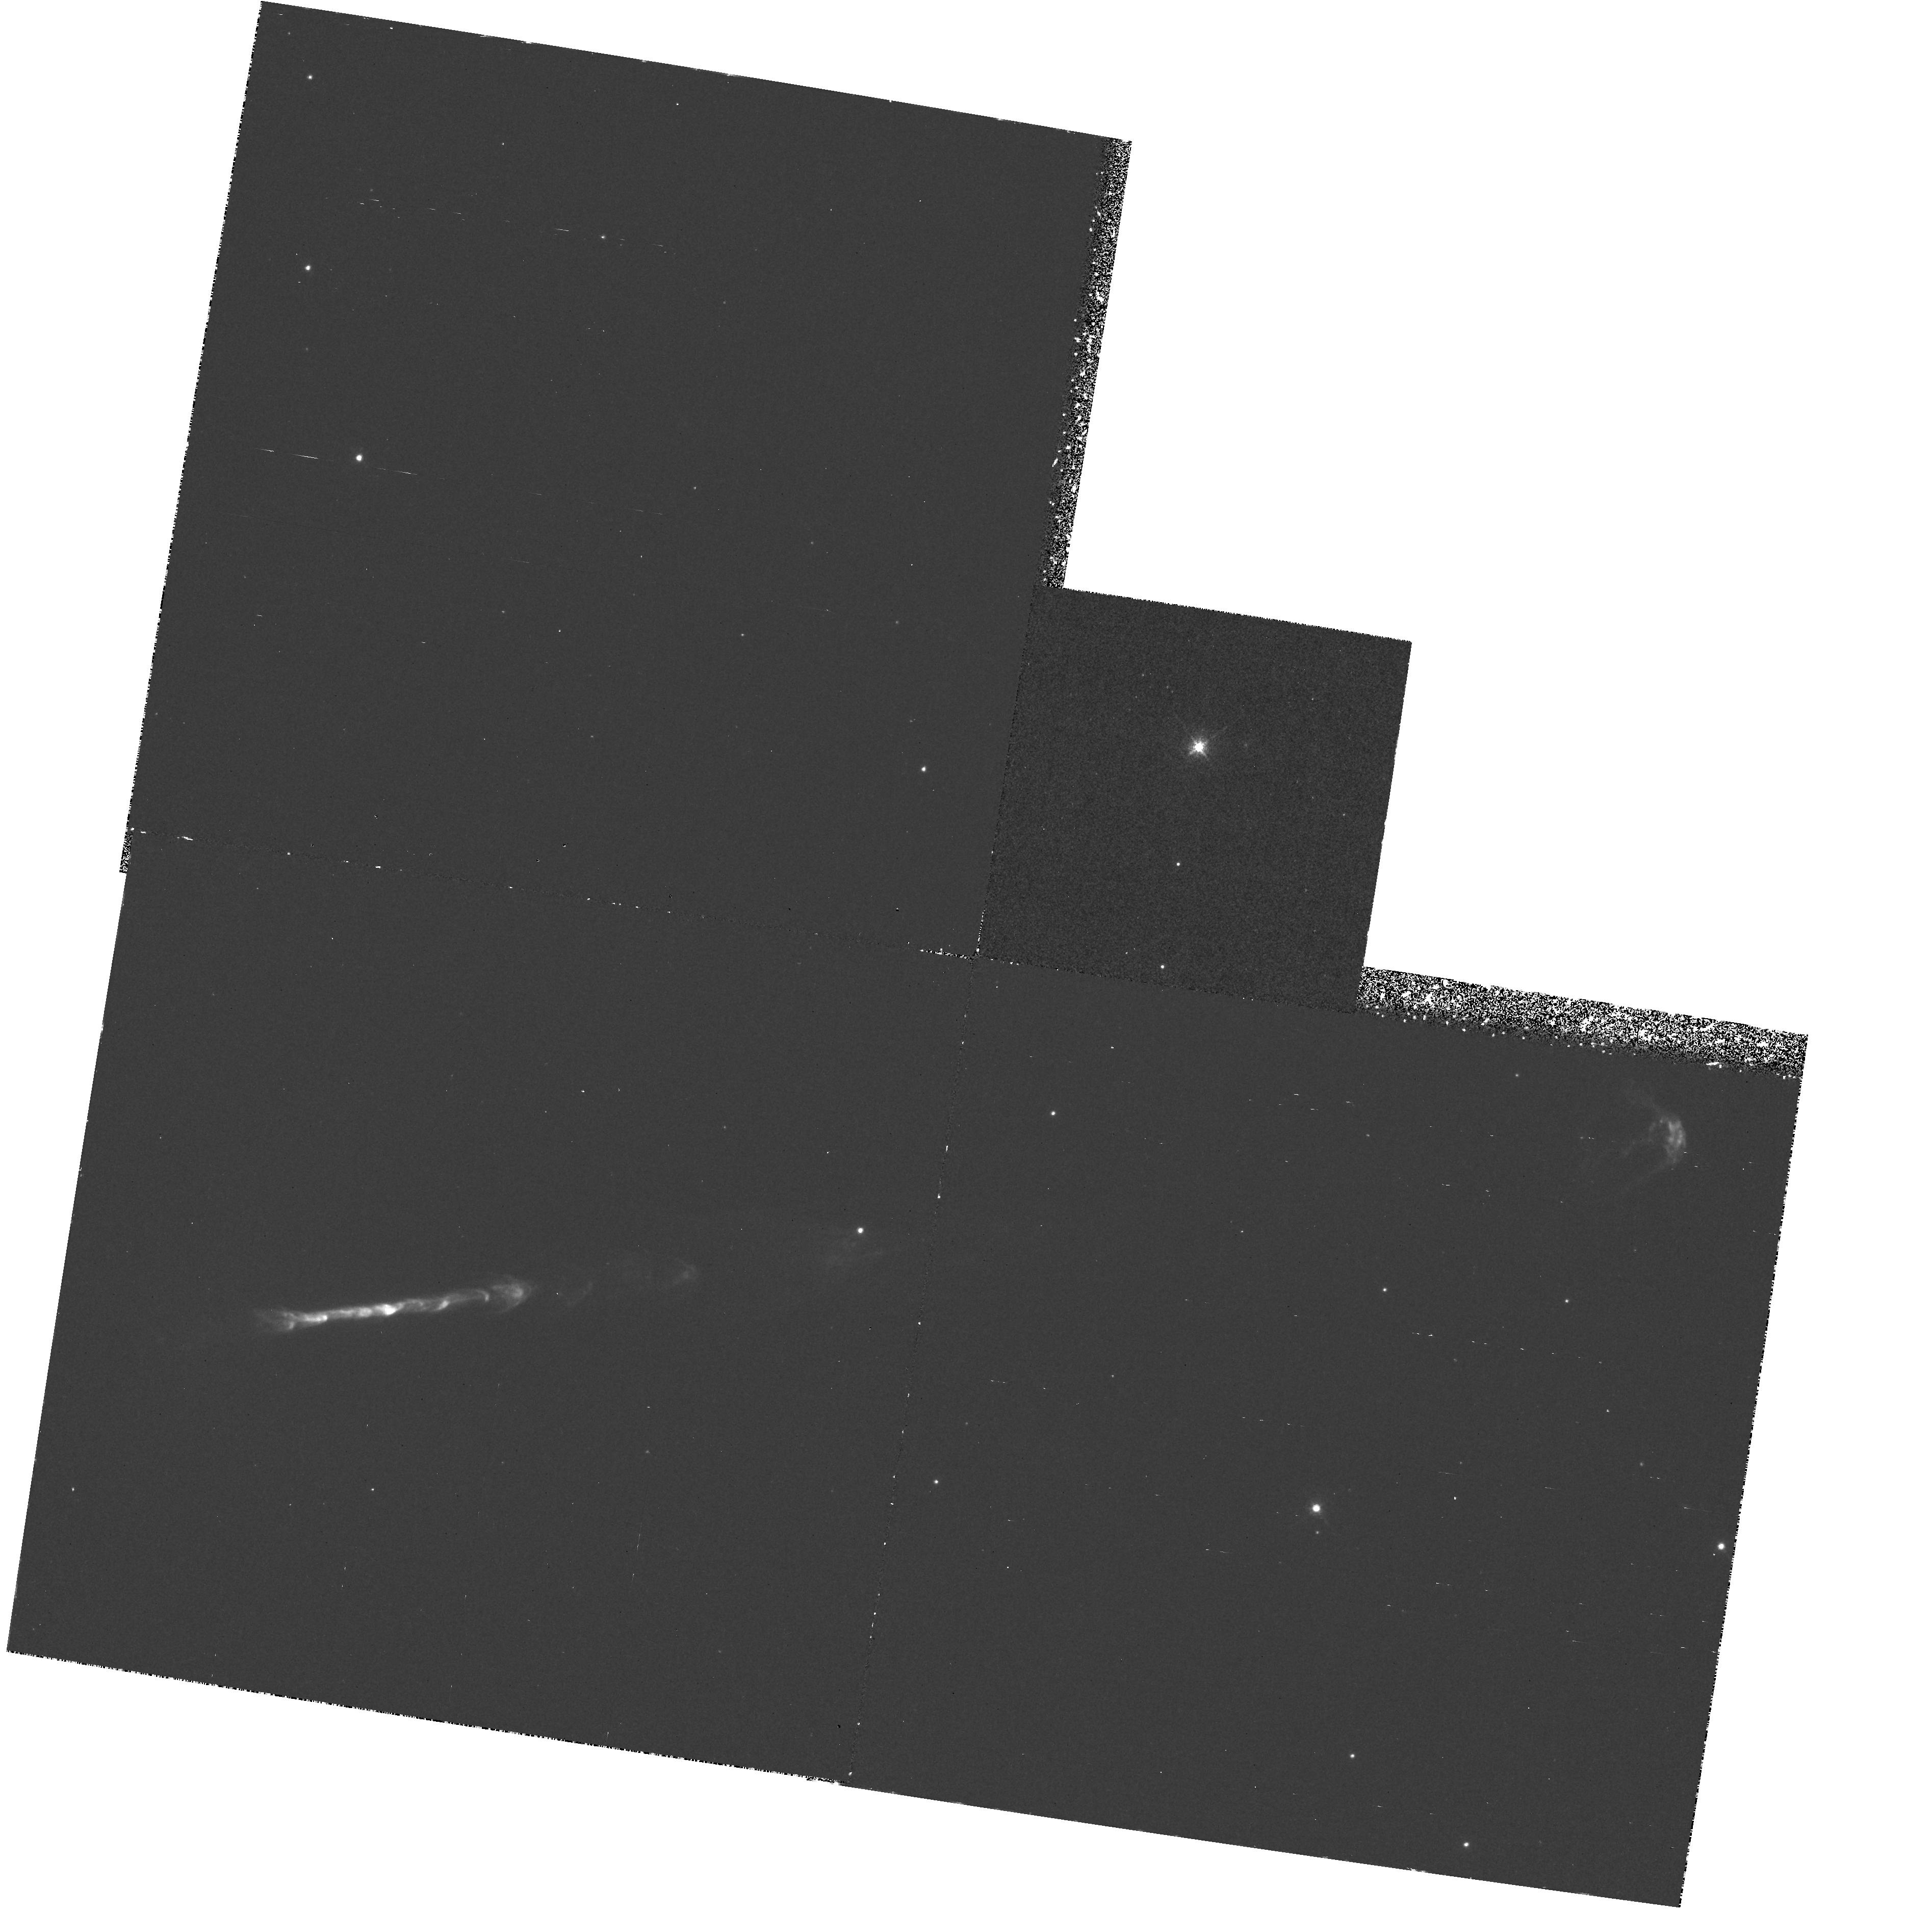
Target: HH111. Instrument: WFPC2/PC. Filter: F673N. Exposure: 1.9 h. Observation ID: hst_5504_02_wfpc2_pc_f673n_u27m02

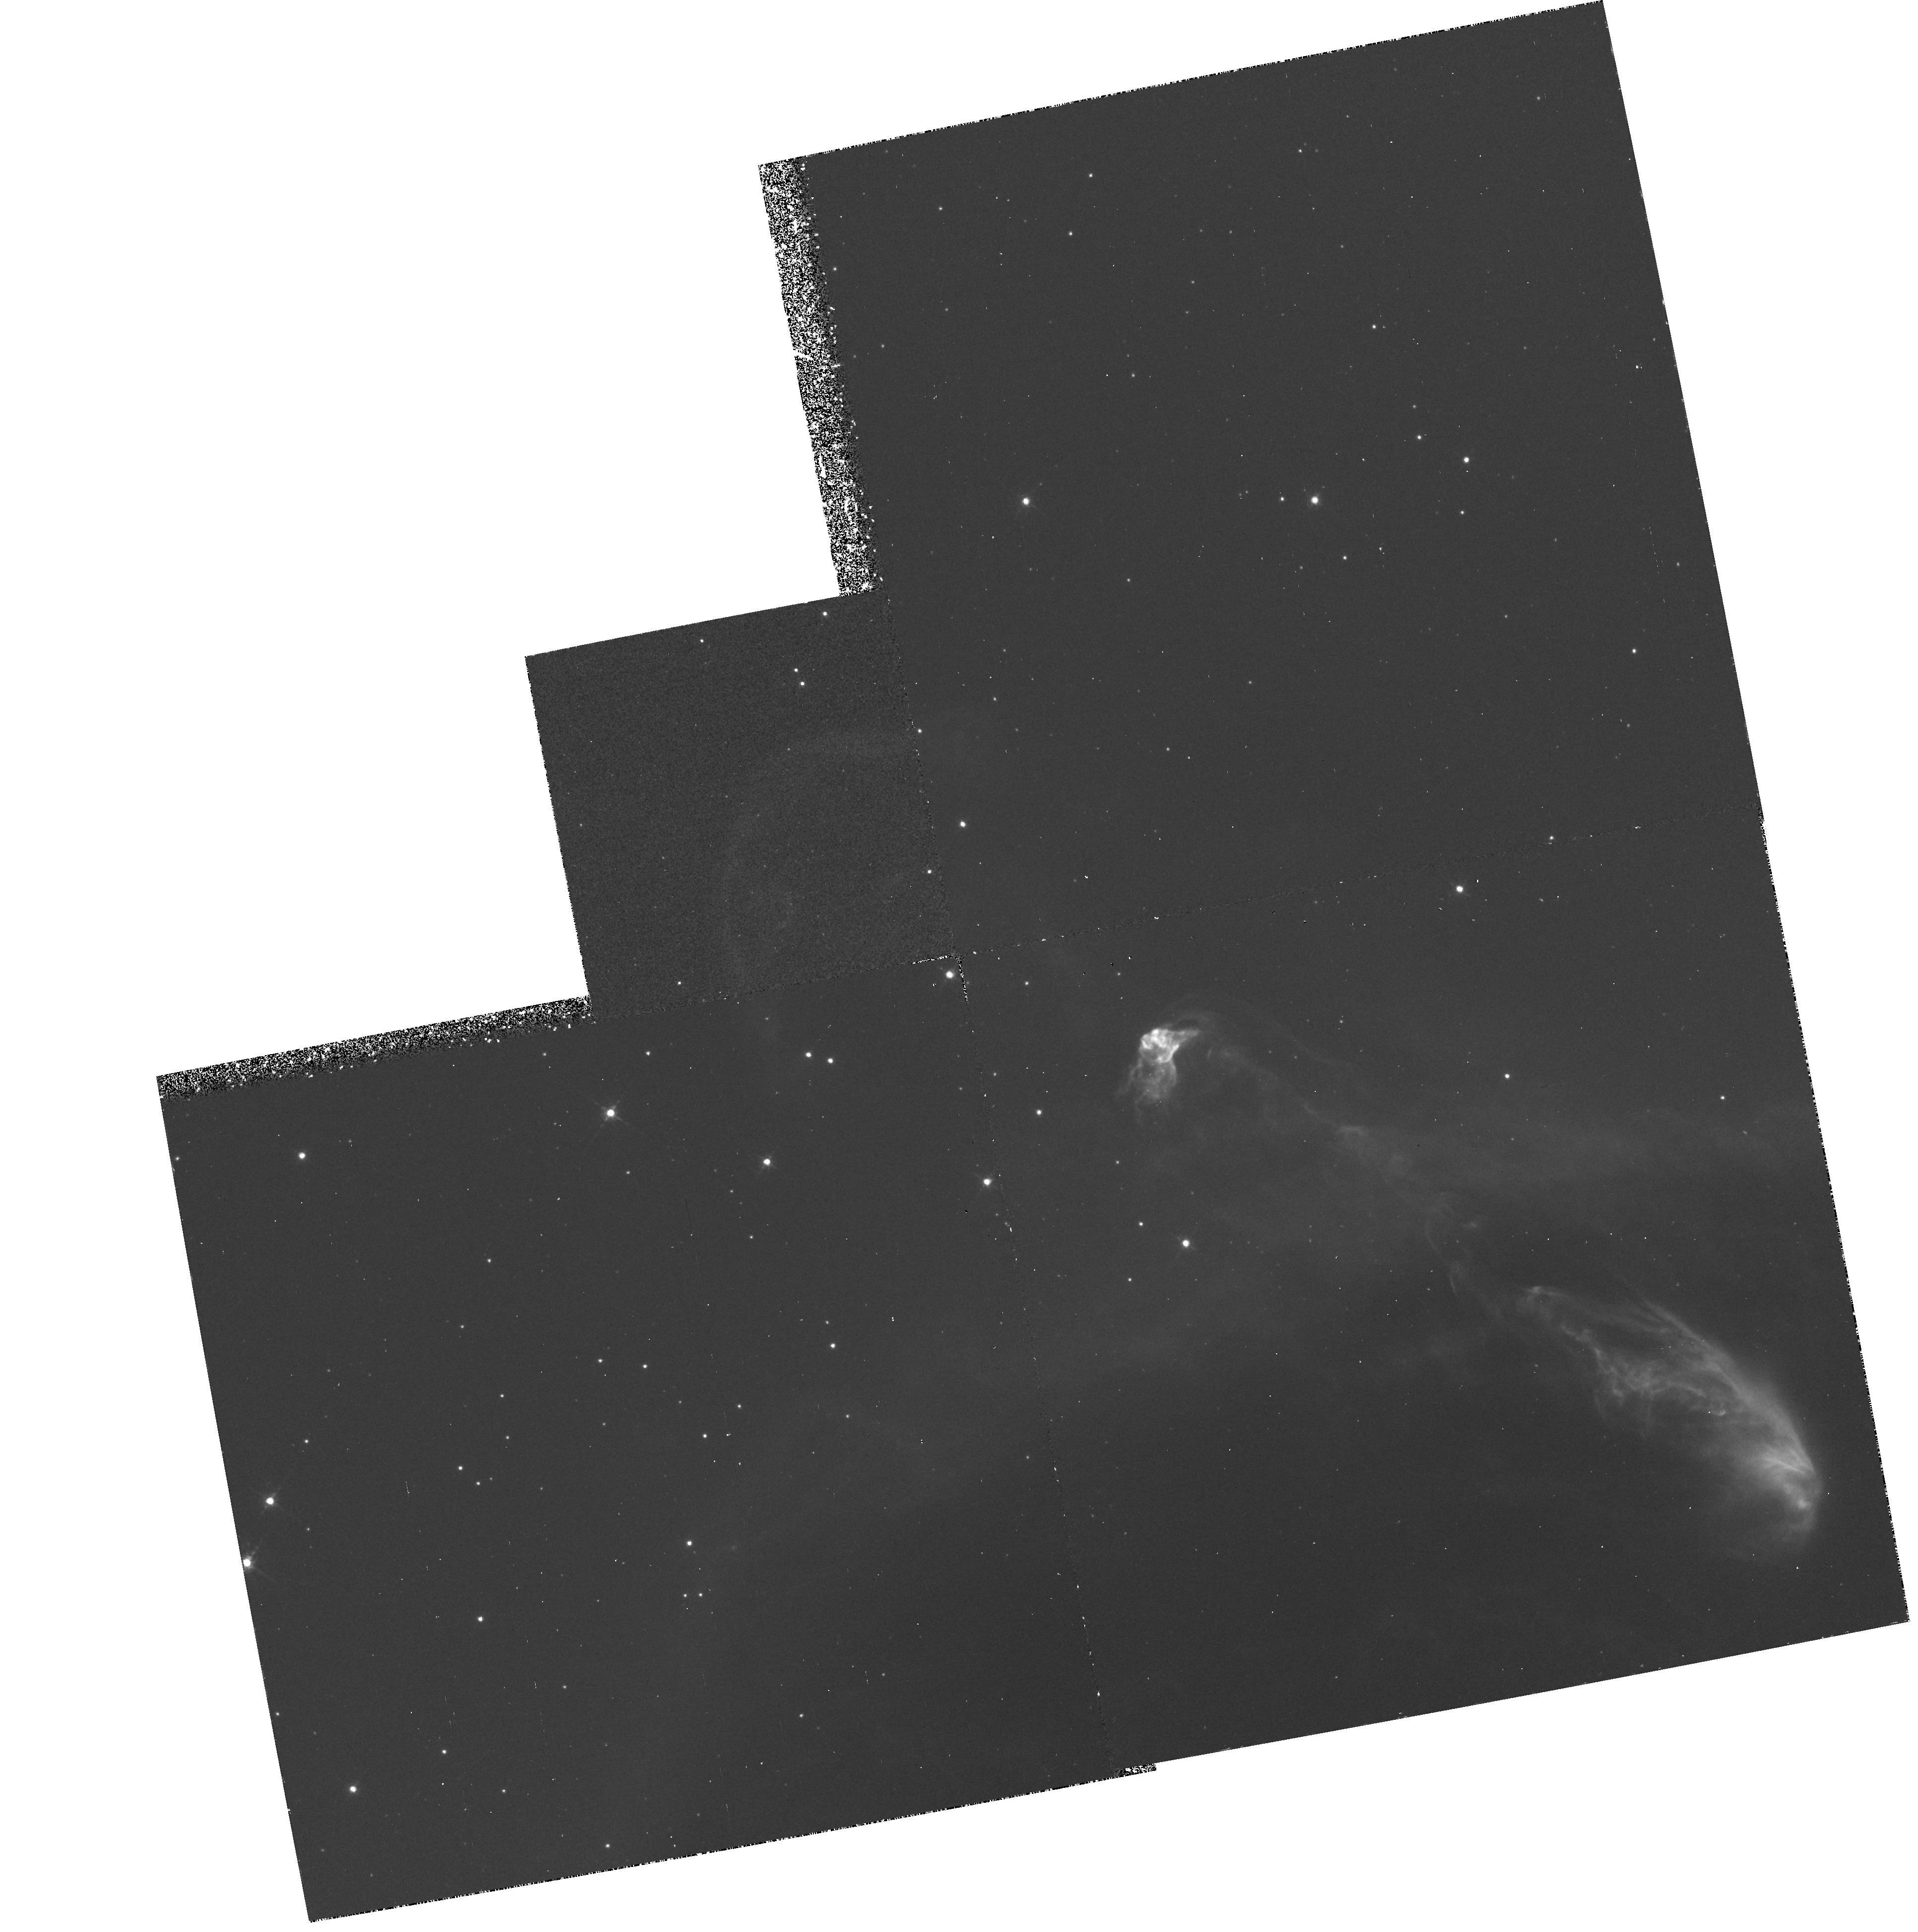
Target: HH47. Instrument: WFPC2/PC. Filter: F656N. Exposure: 3.3 h. Observation ID: hst_5504_06_wfpc2_pc_f656n_u27m06

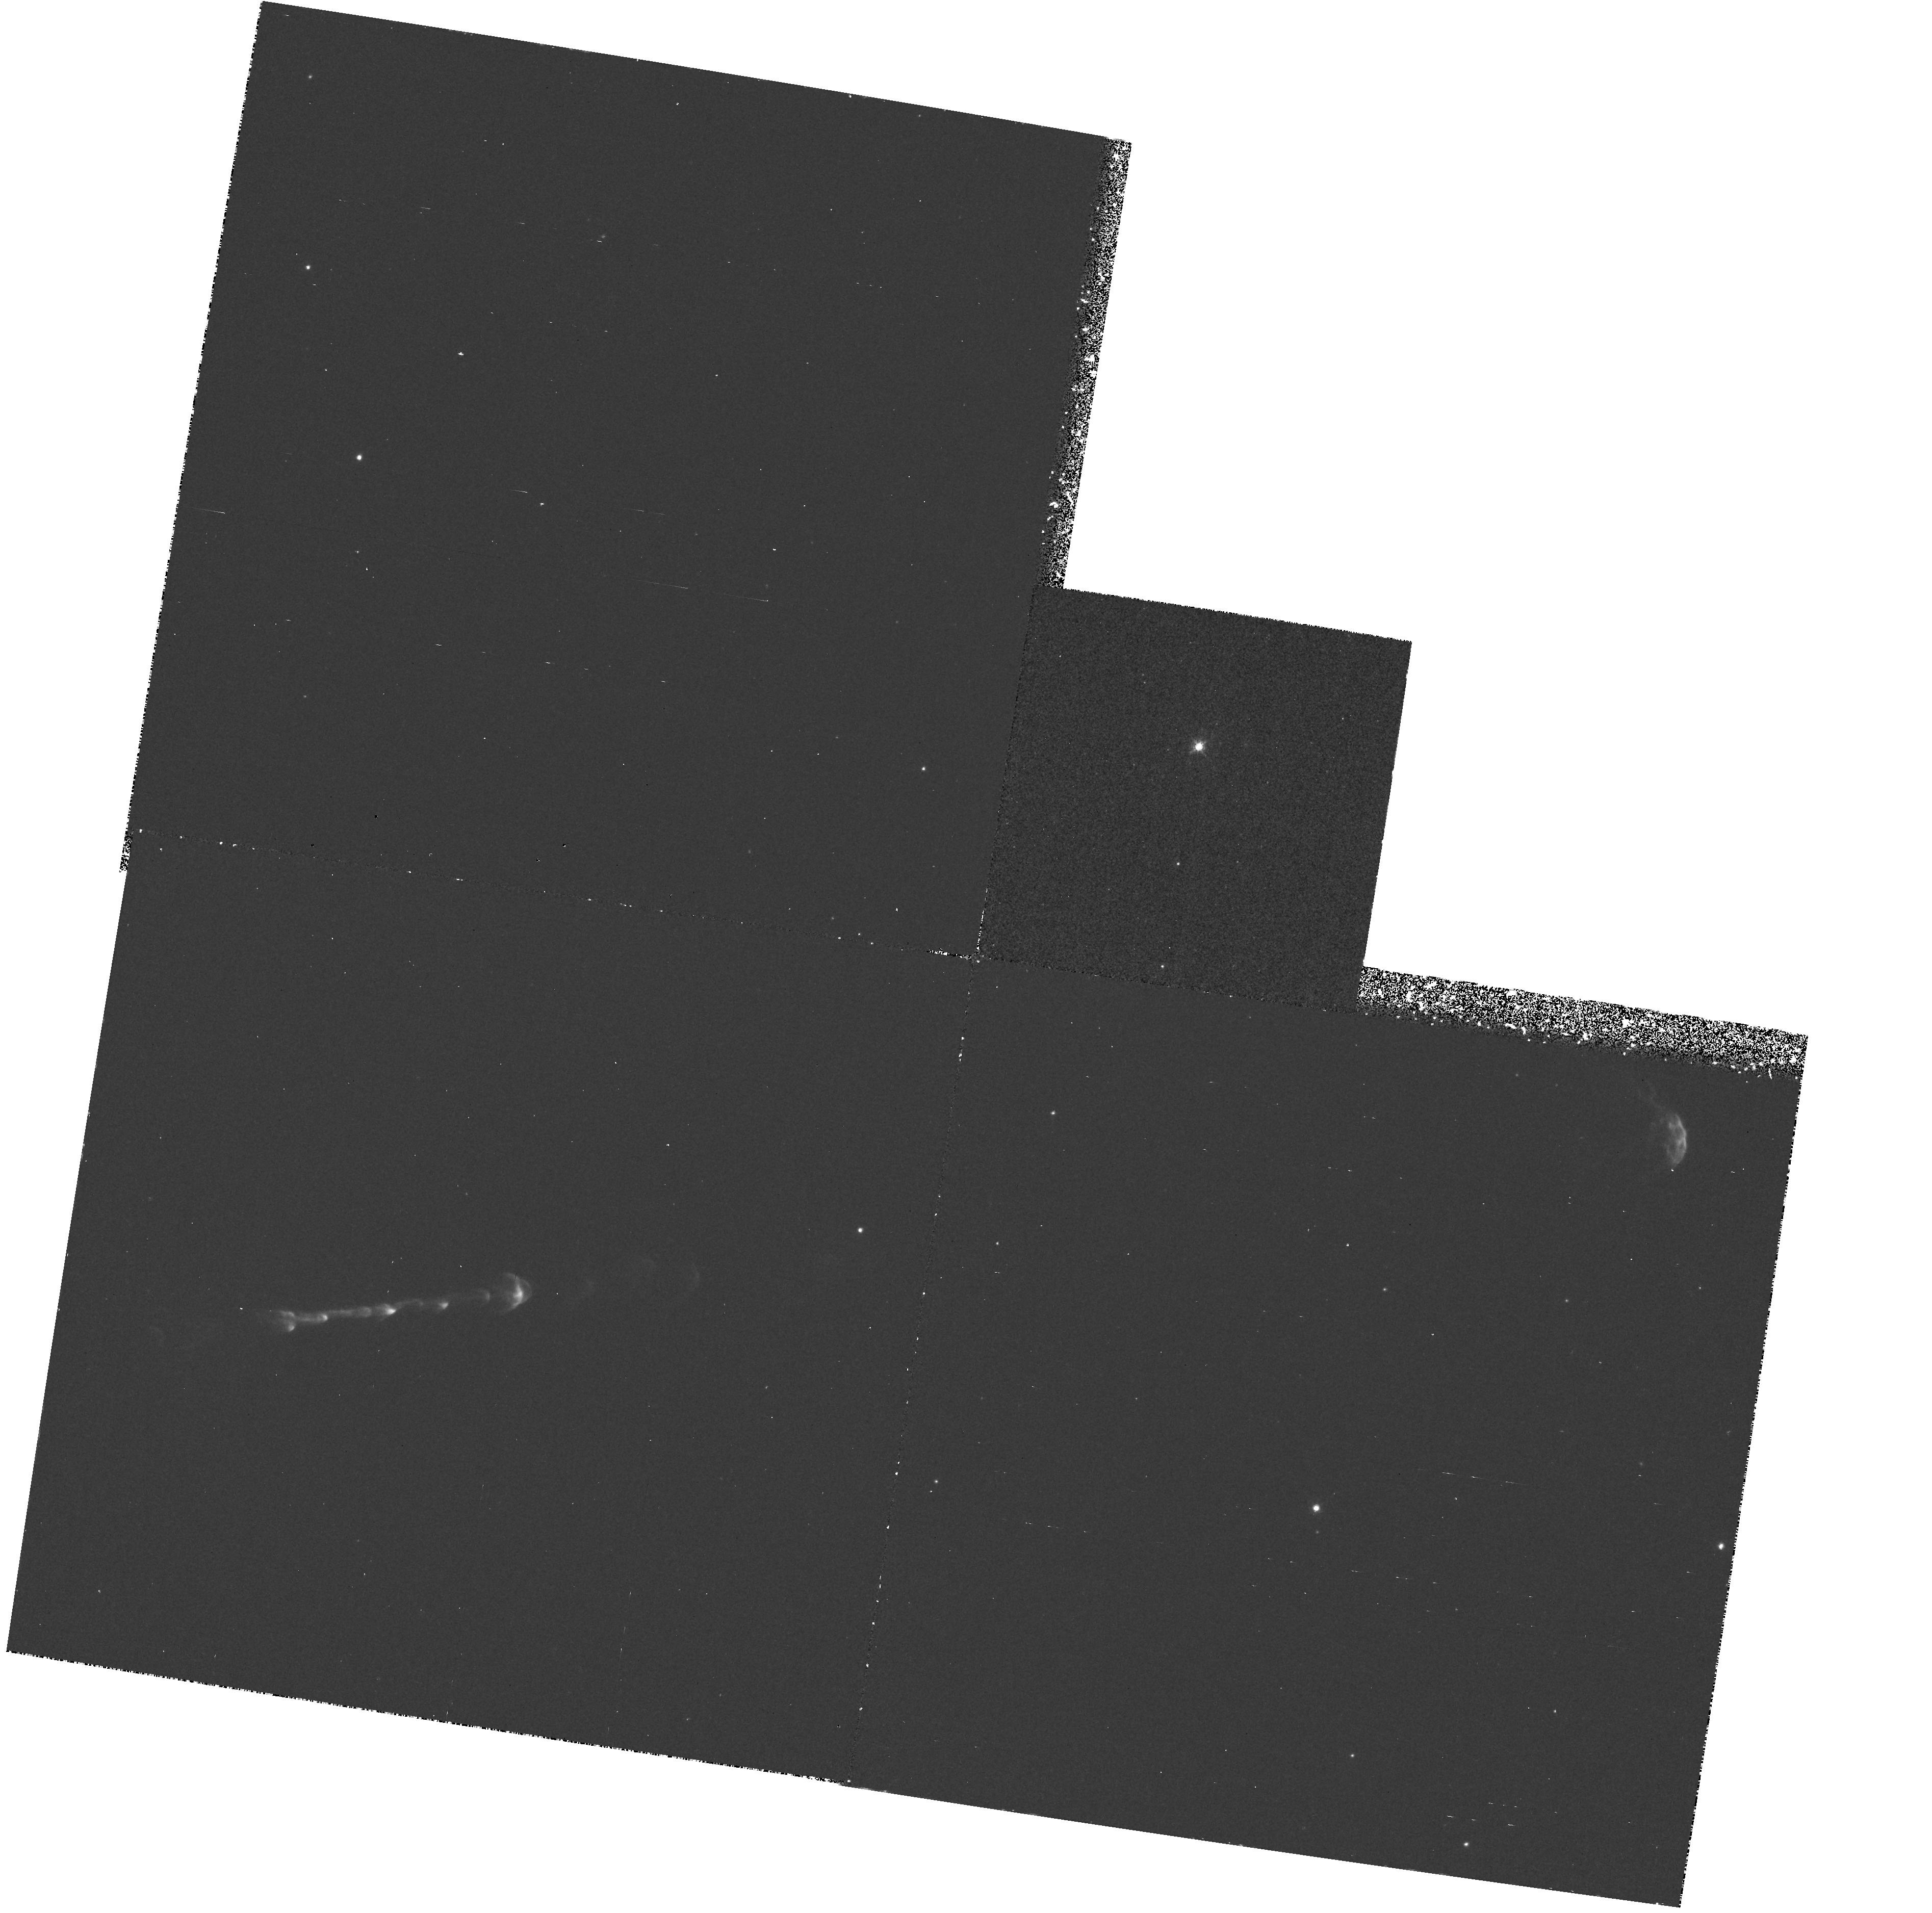
Target: HH111. Instrument: WFPC2/PC. Filter: F656N. Exposure: 1.9 h. Observation ID: hst_5504_04_wfpc2_pc_f656n_u27m04

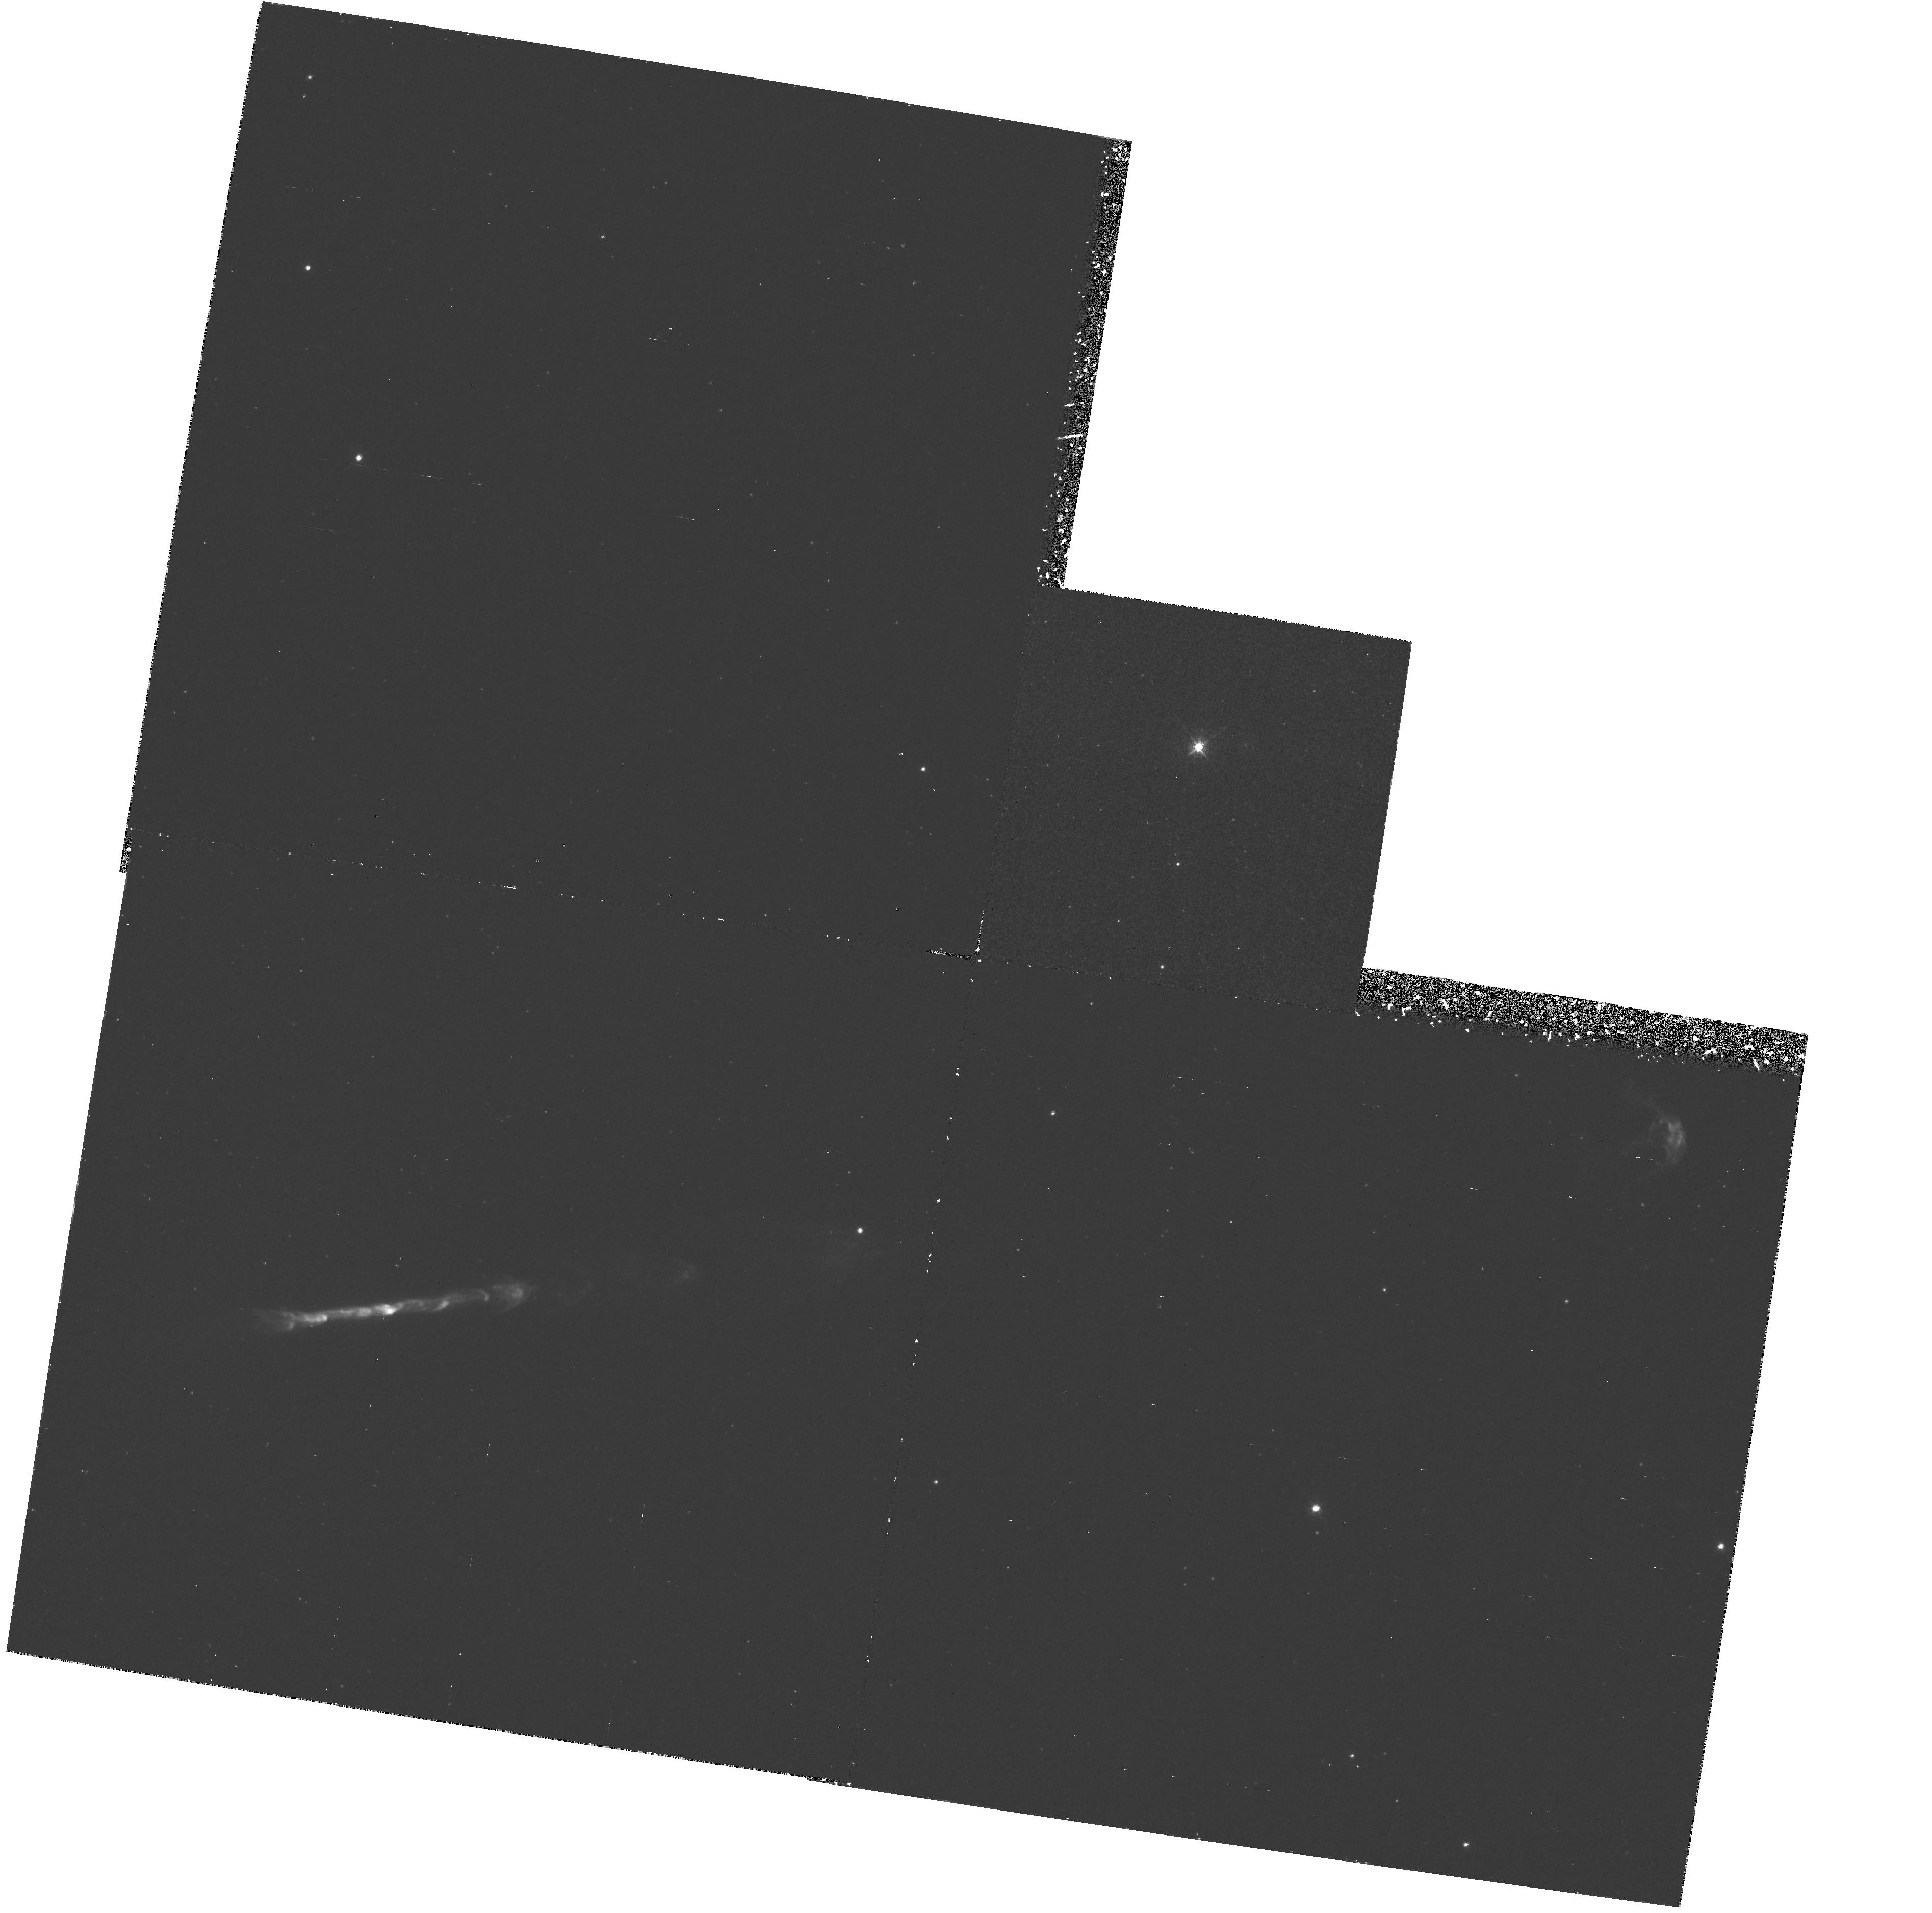
Target: HH111. Instrument: WFPC2/PC. Filter: F673N. Exposure: 2.6 h. Observation ID: hst_5504_01_wfpc2_pc_f673n_u27m01

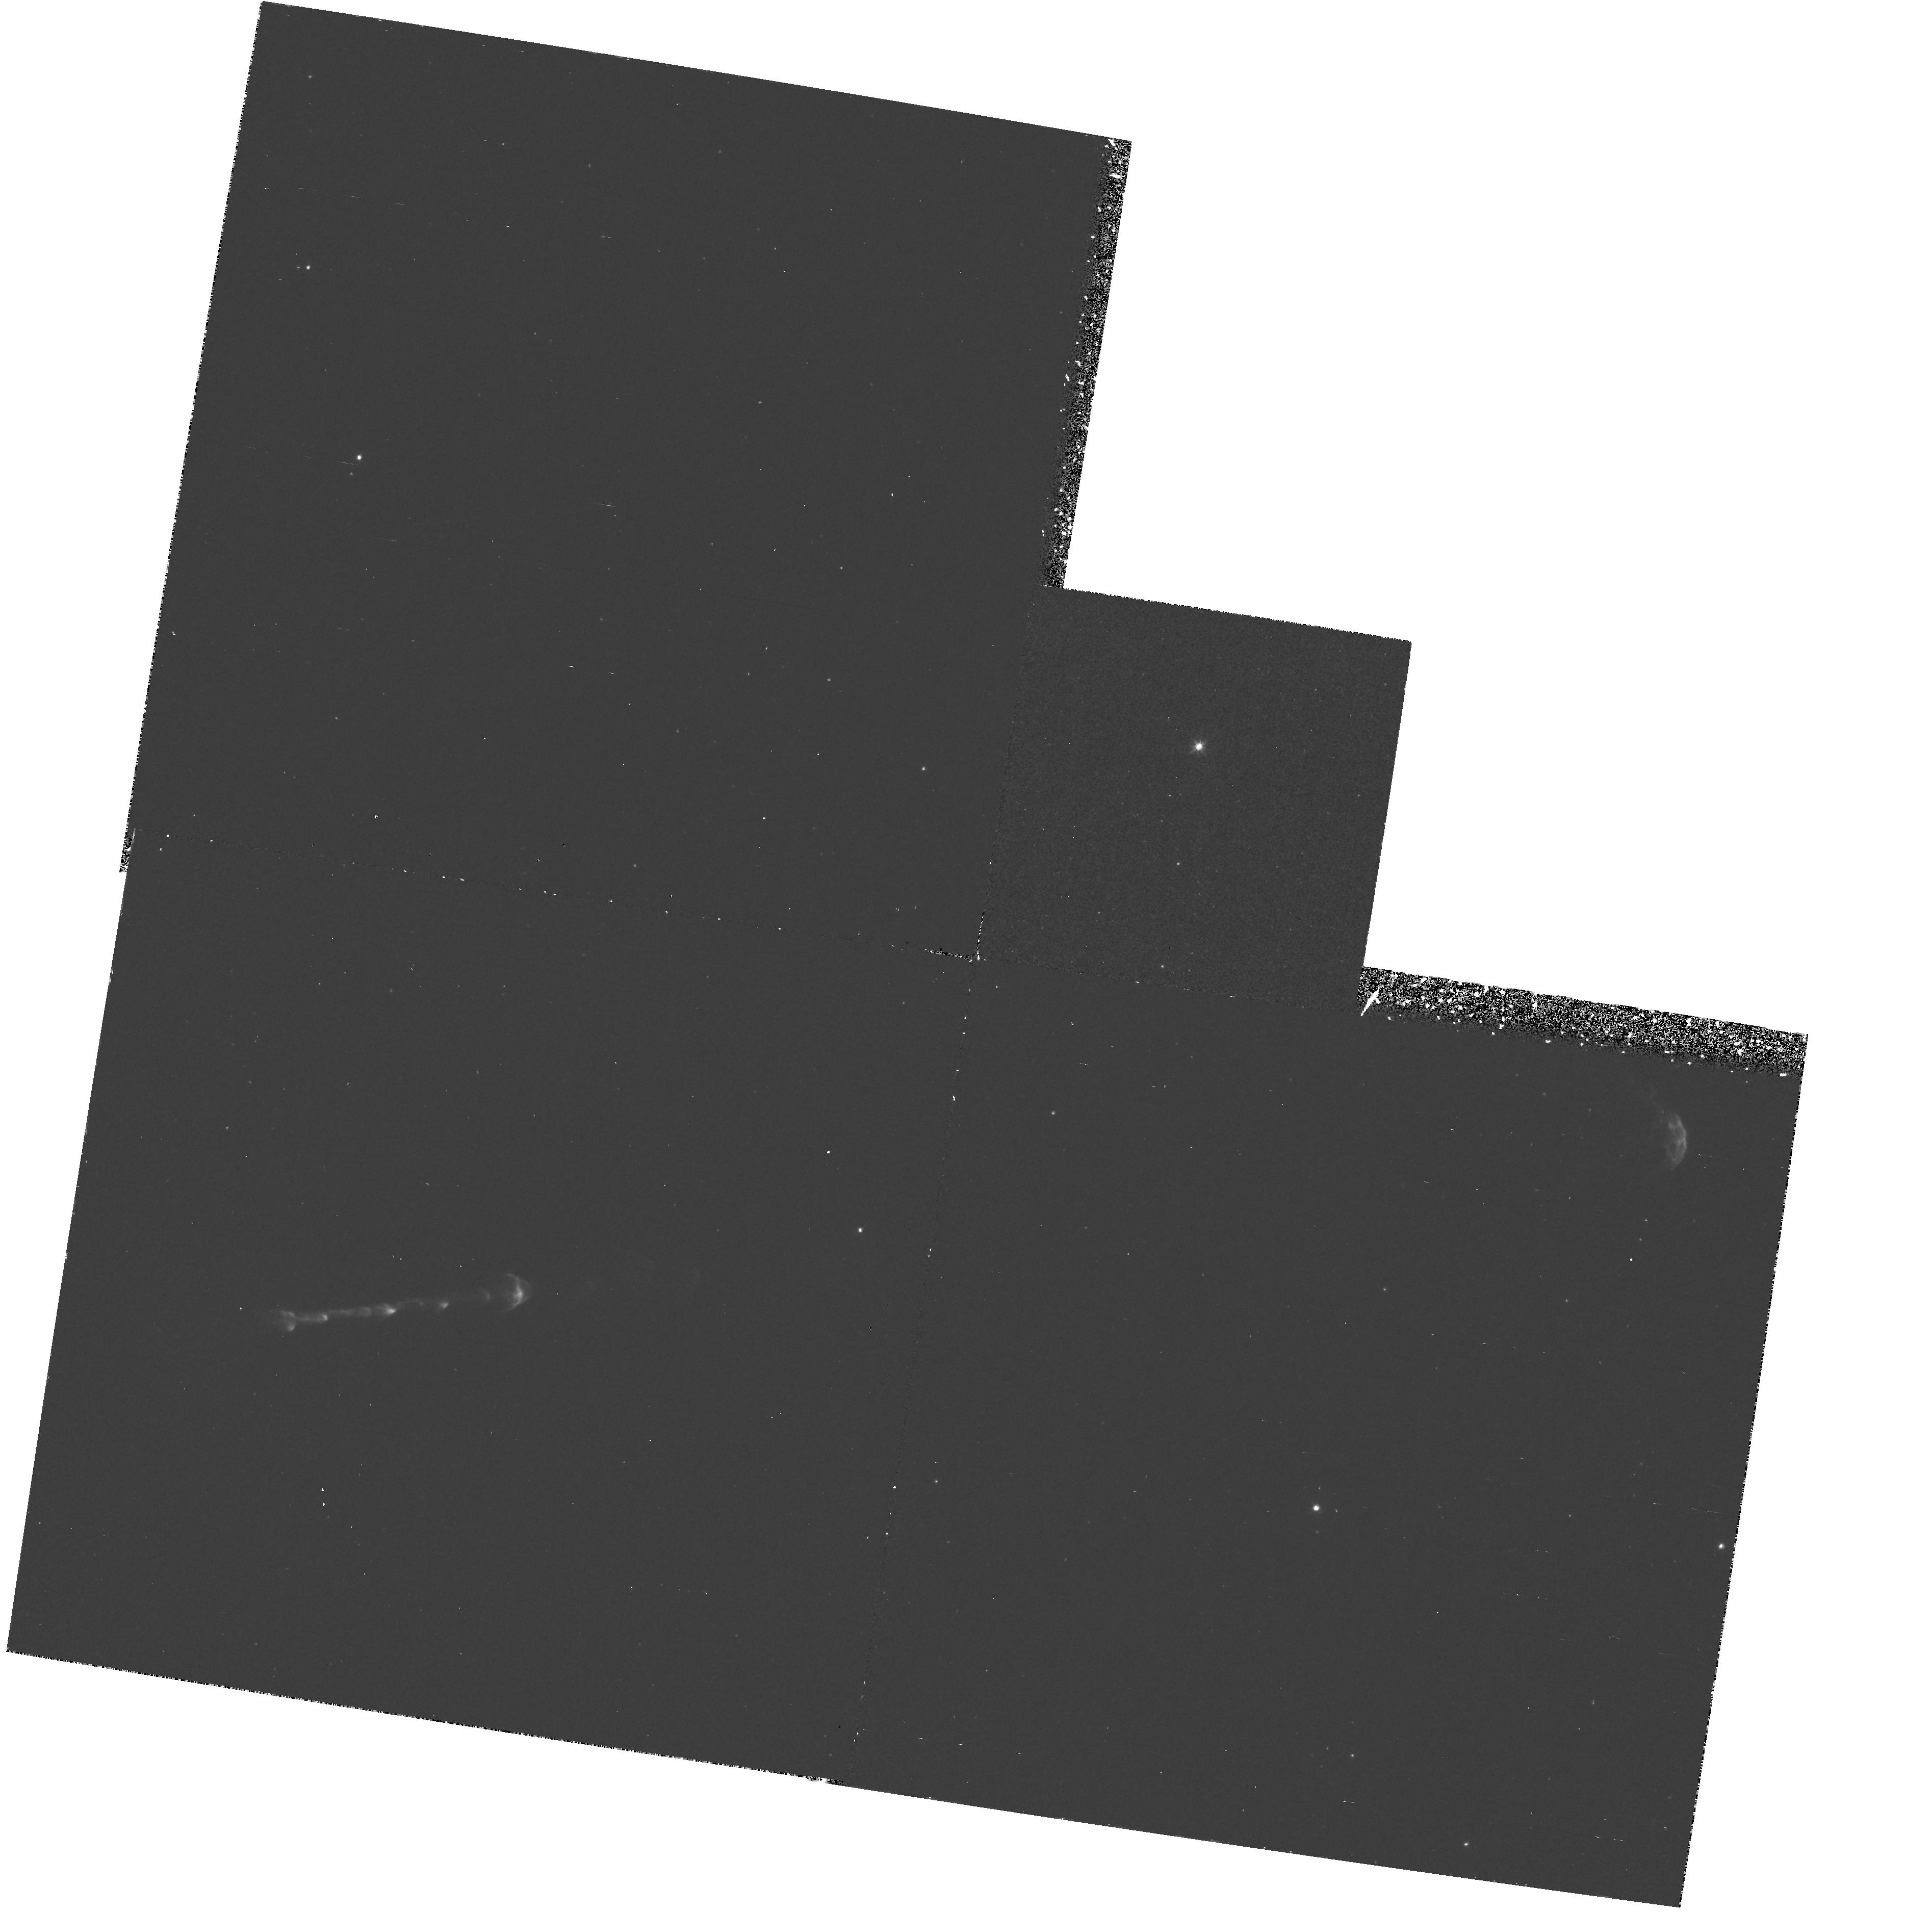
Target: HH111. Instrument: WFPC2/PC. Filter: F656N. Exposure: 2.6 h. Observation ID: hst_5504_03_wfpc2_pc_f656n_u27m03

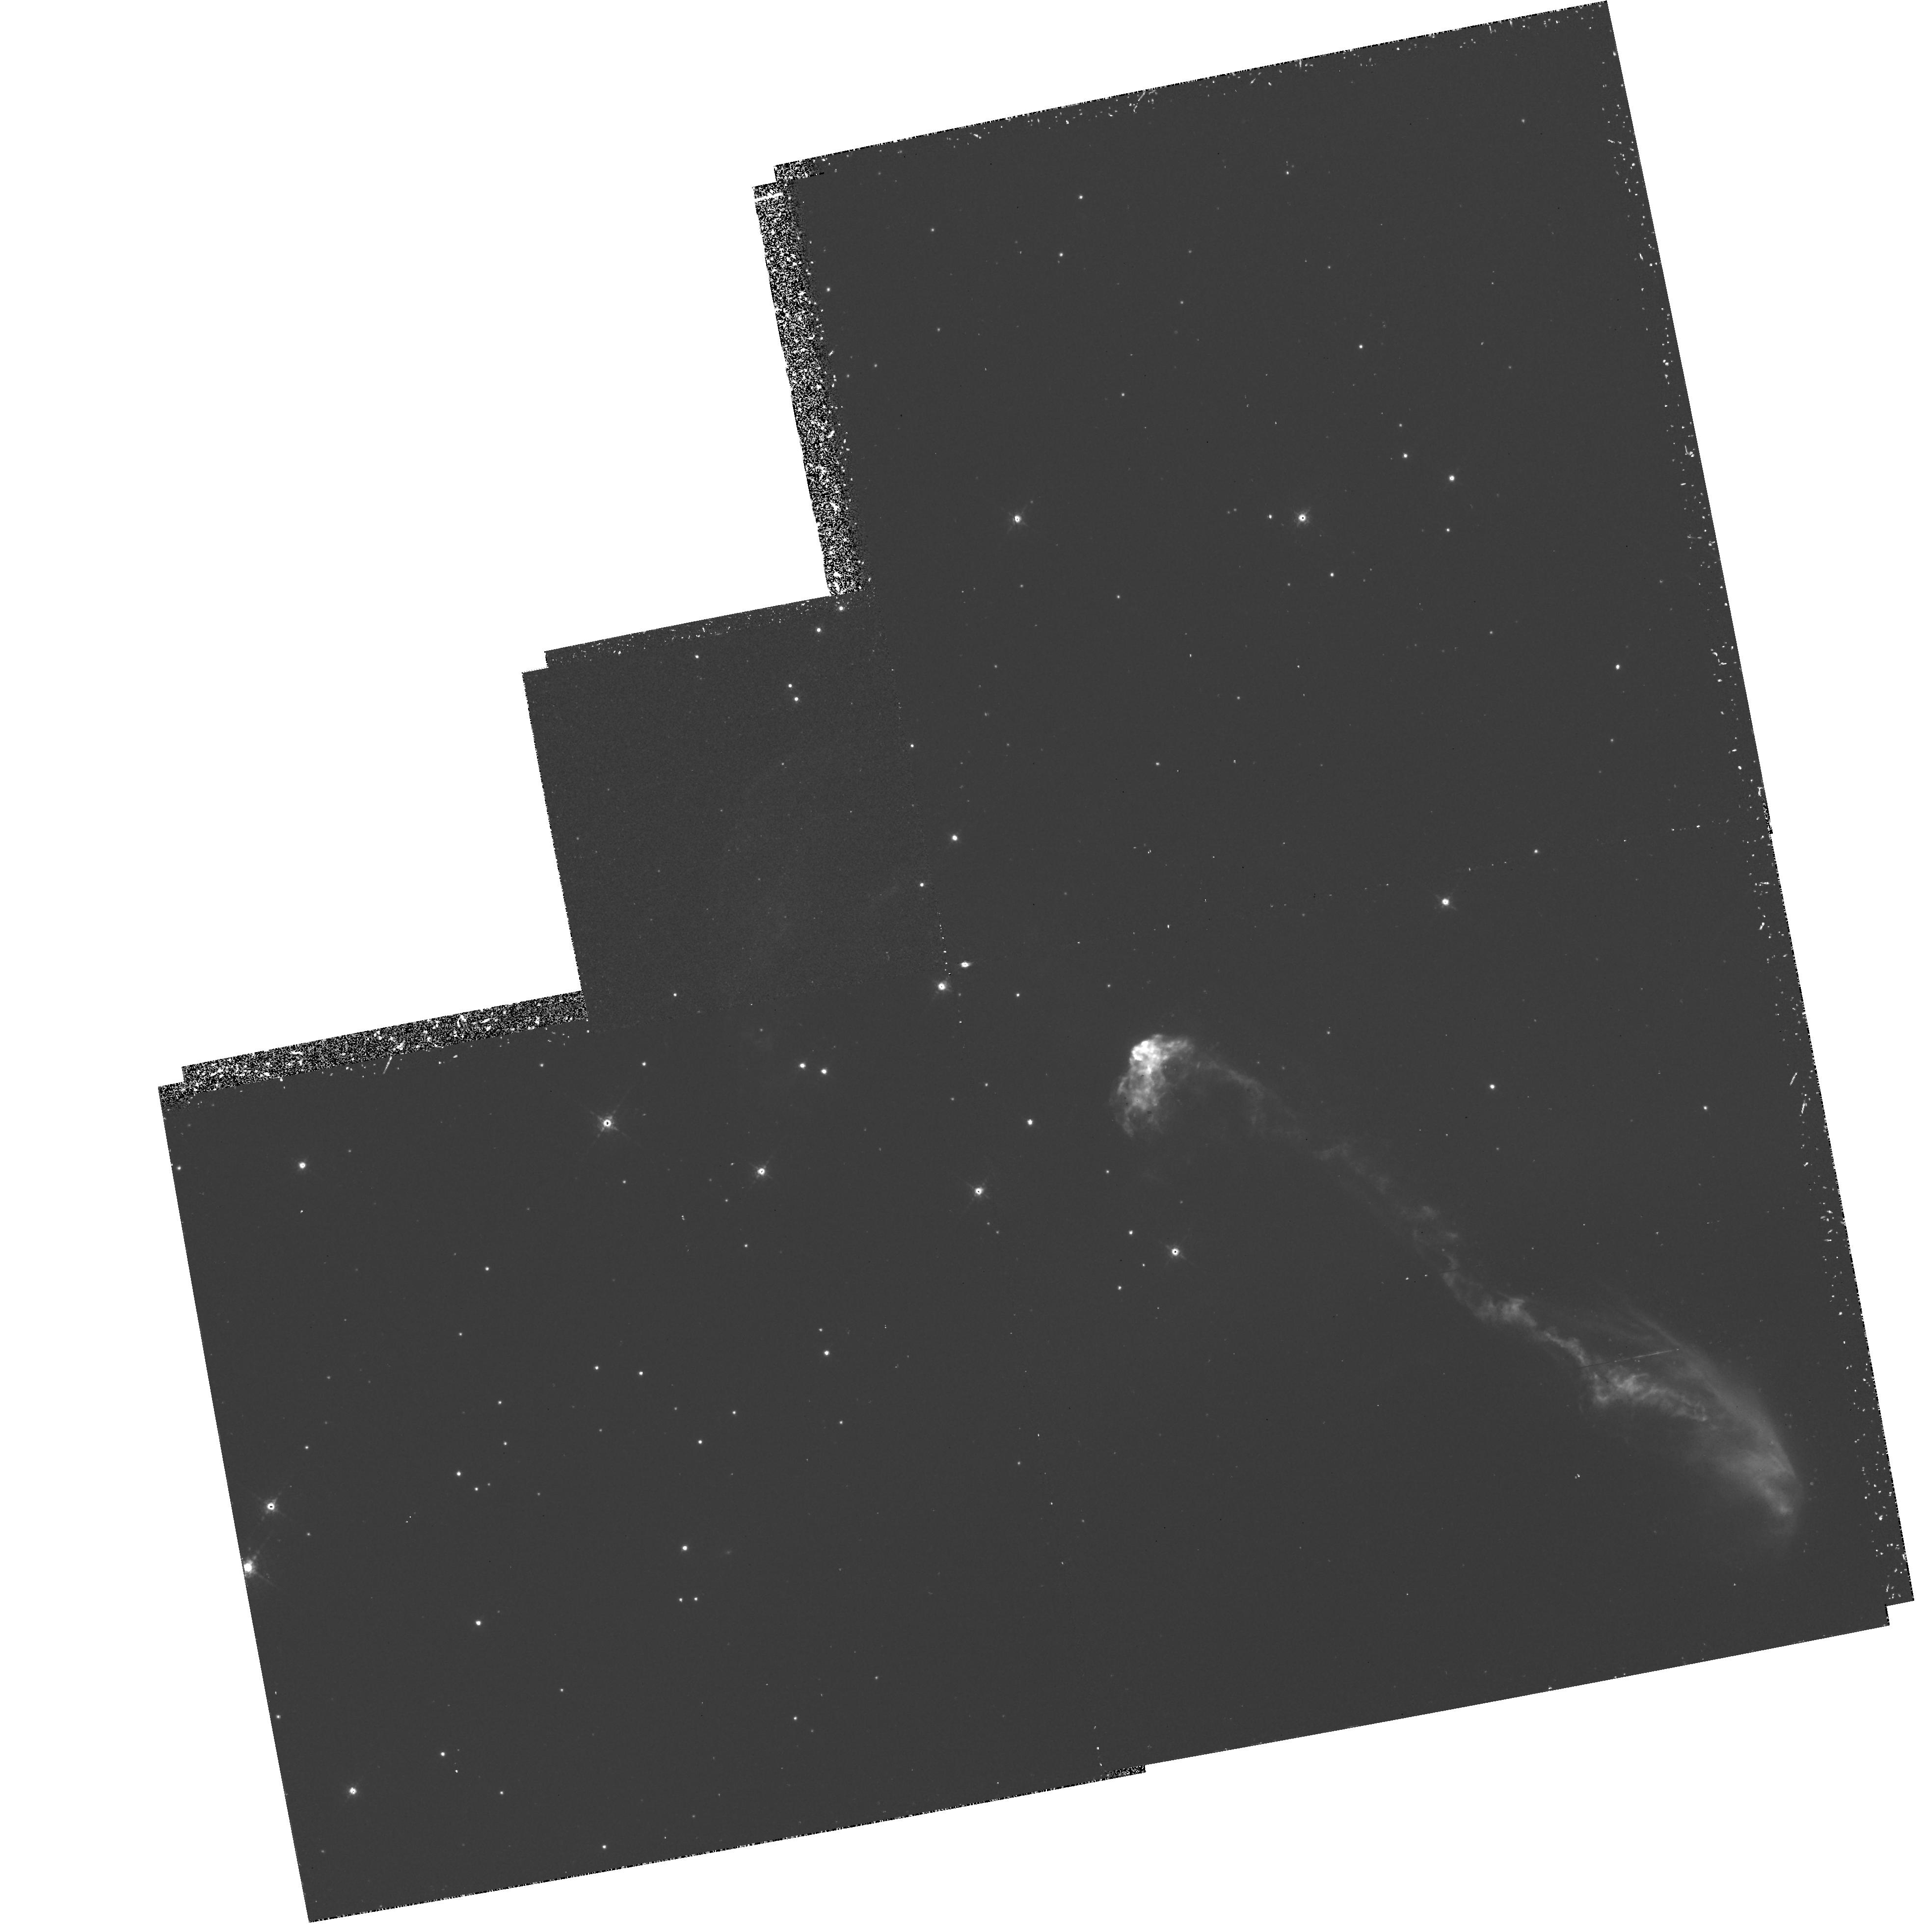
Target: HH47. Instrument: WFPC2/PC. Filter: F673N. Exposure: 3.3 h. Observation ID: hst_5504_05_wfpc2_pc_f673n_u27m05

STRUCTURE OF HERBIG-HARO JETS FROM NEWBORN STARS: CYCLE4HIGH (PI: Reipurth, Bo)

Herbig-Haro jets have in recent years been subject to intense study, and it is now clear that they are an integral part of the star formation process and provide insights into the very earliest stages of stellar evolution. We propose to study two of the finest known HH jets, HH 111 and HH 47, using HST with WFPC2 and interference filters. Analytical and numerical models of HH jets have reached a high degree of sophistication, but further progress is blocked until it is established whether the observed structure of jets is formed through Kelvin-Helmholtz instabilities or time-variability in the wind from the driving source. The two competing models make definite predictions about the morphology and excitation pattern within the jet knots which can be tested with high resolution interference filter images. The very best ground-based images taken in 0.6"-0.7" seeing and deconvolved to 0.4" show tantalizing structure, but not definite enough to firmly choose between the two models. Only HST observations can provide the required resolution.